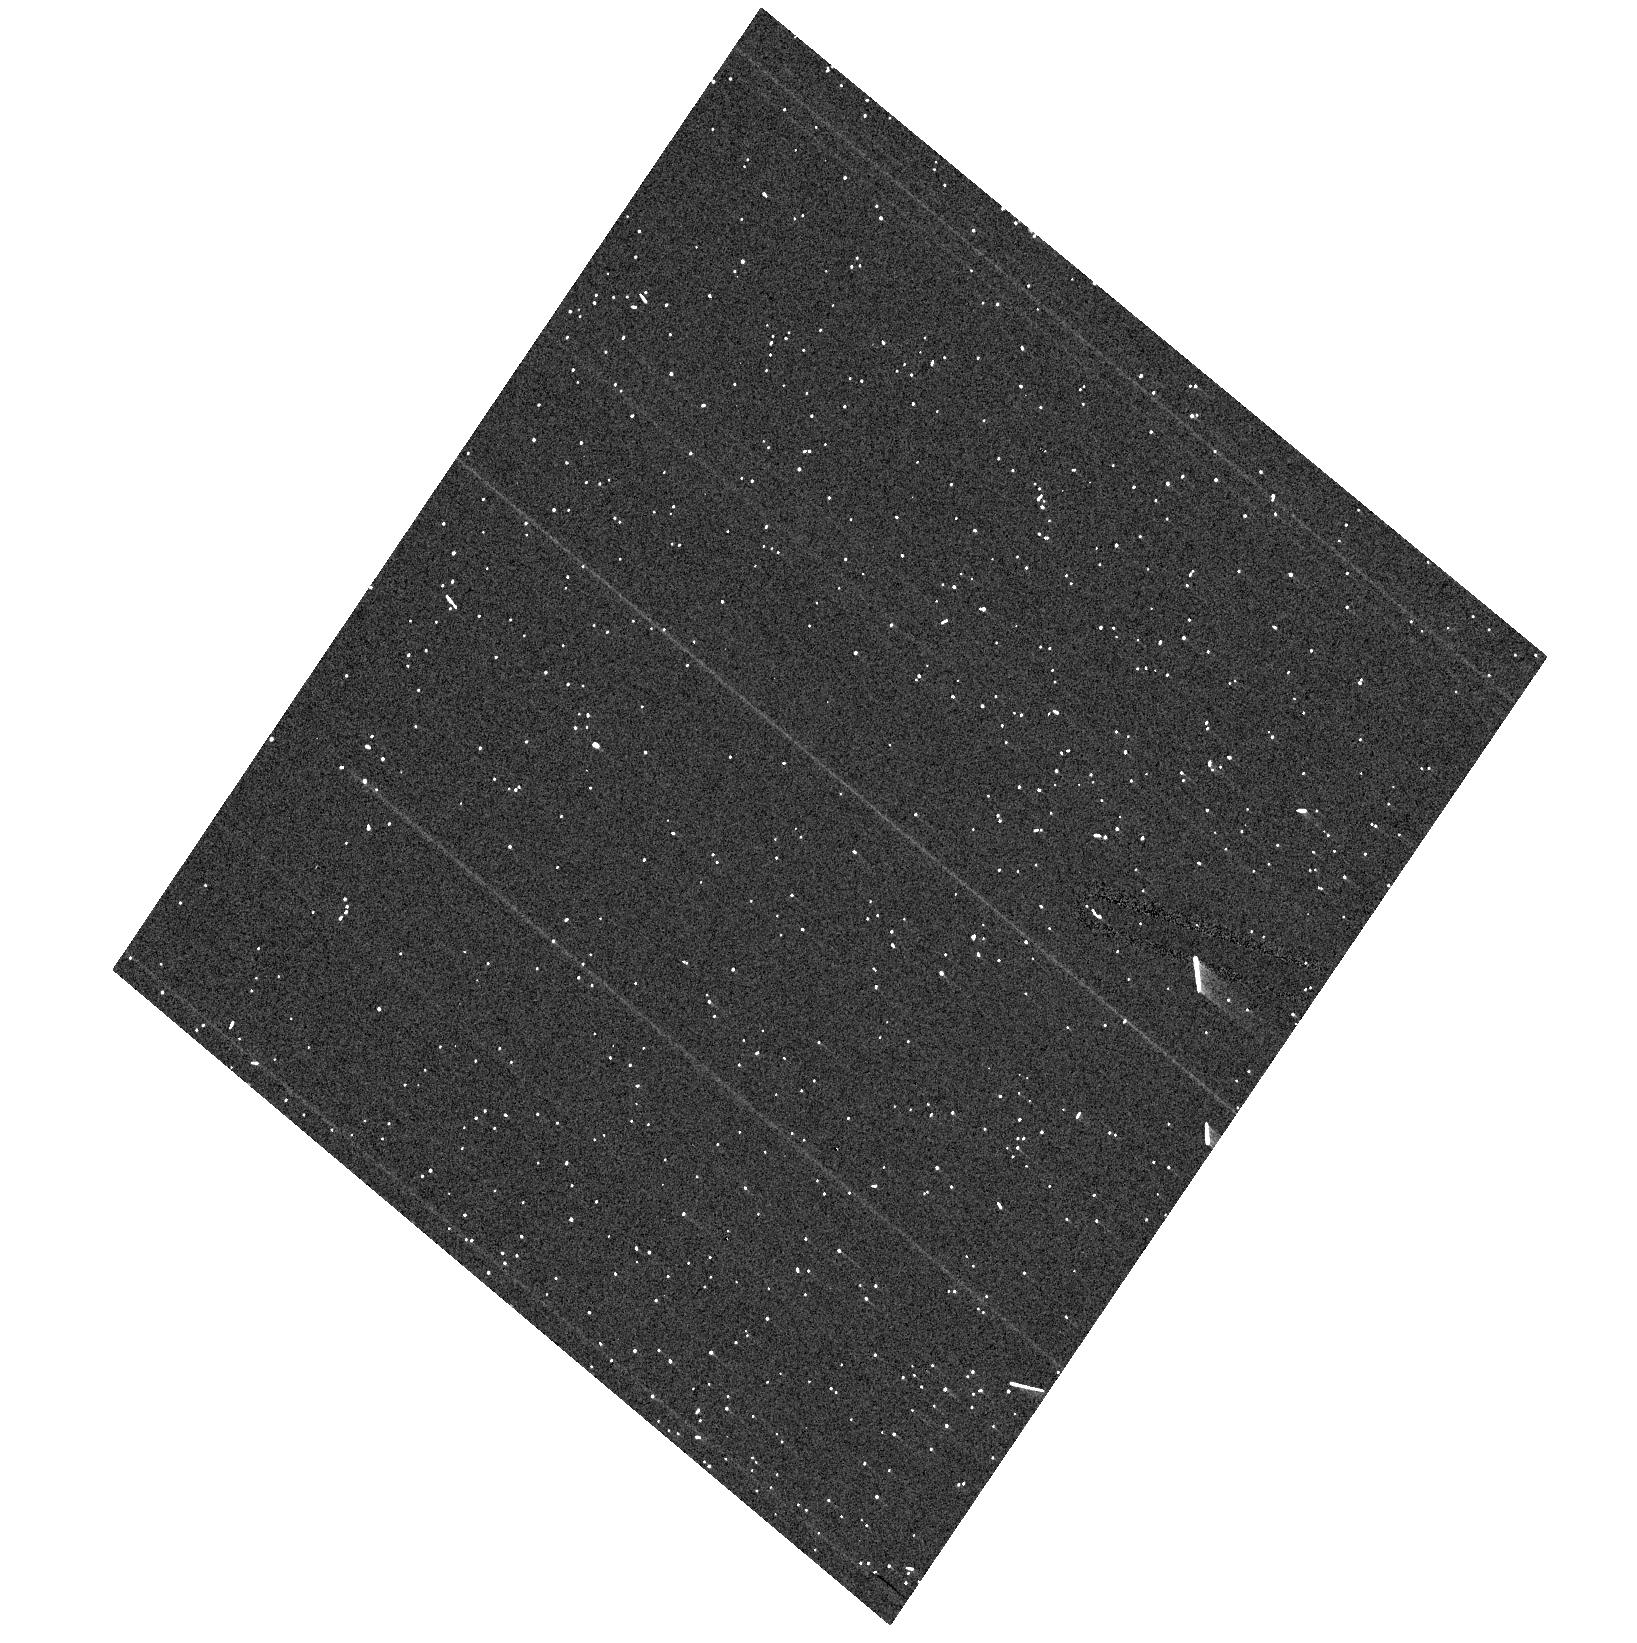
Target: NGC104-HRC. Instrument: ACS/HRC. Filter: F555W. Exposure: 1 min. Observation ID: hst_10737_h1_acs_hrc_f555w_j9irh1

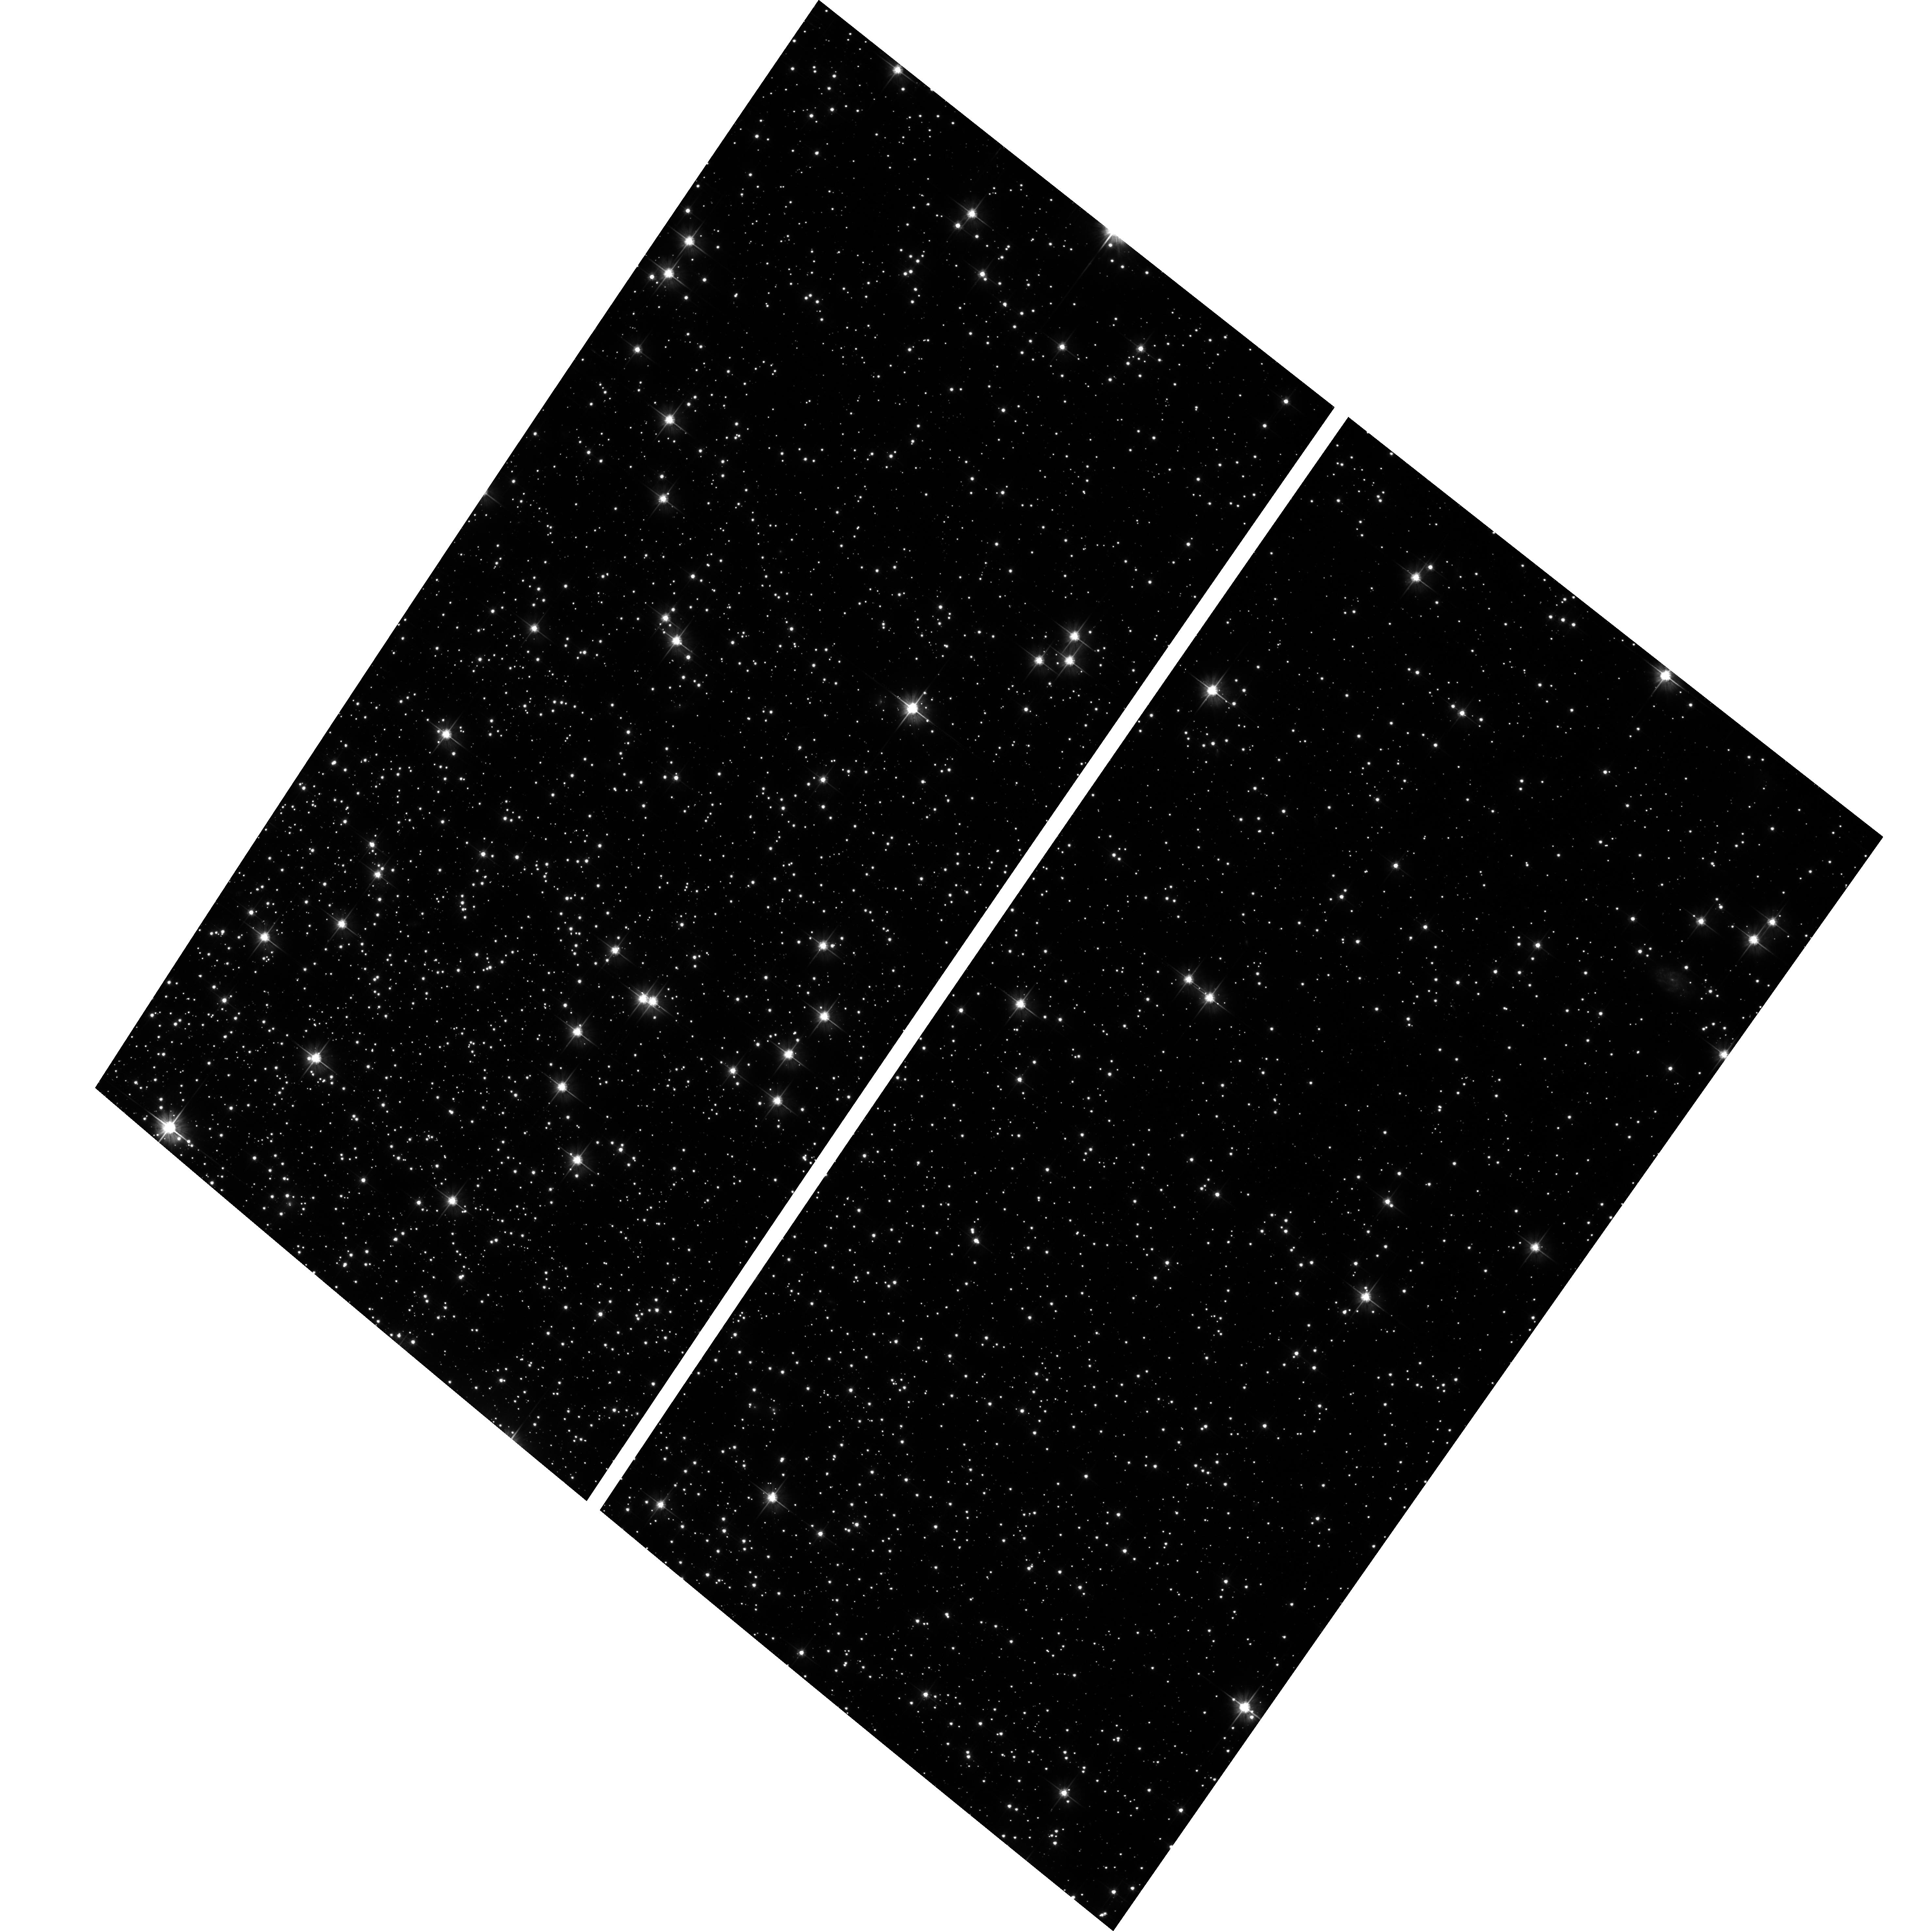
Target: NGC104-WFC. Instrument: ACS/WFC. Filter: F606W. Exposure: 17 min. Observation ID: hst_10737_w1_acs_wfc_f606w_j9irw1

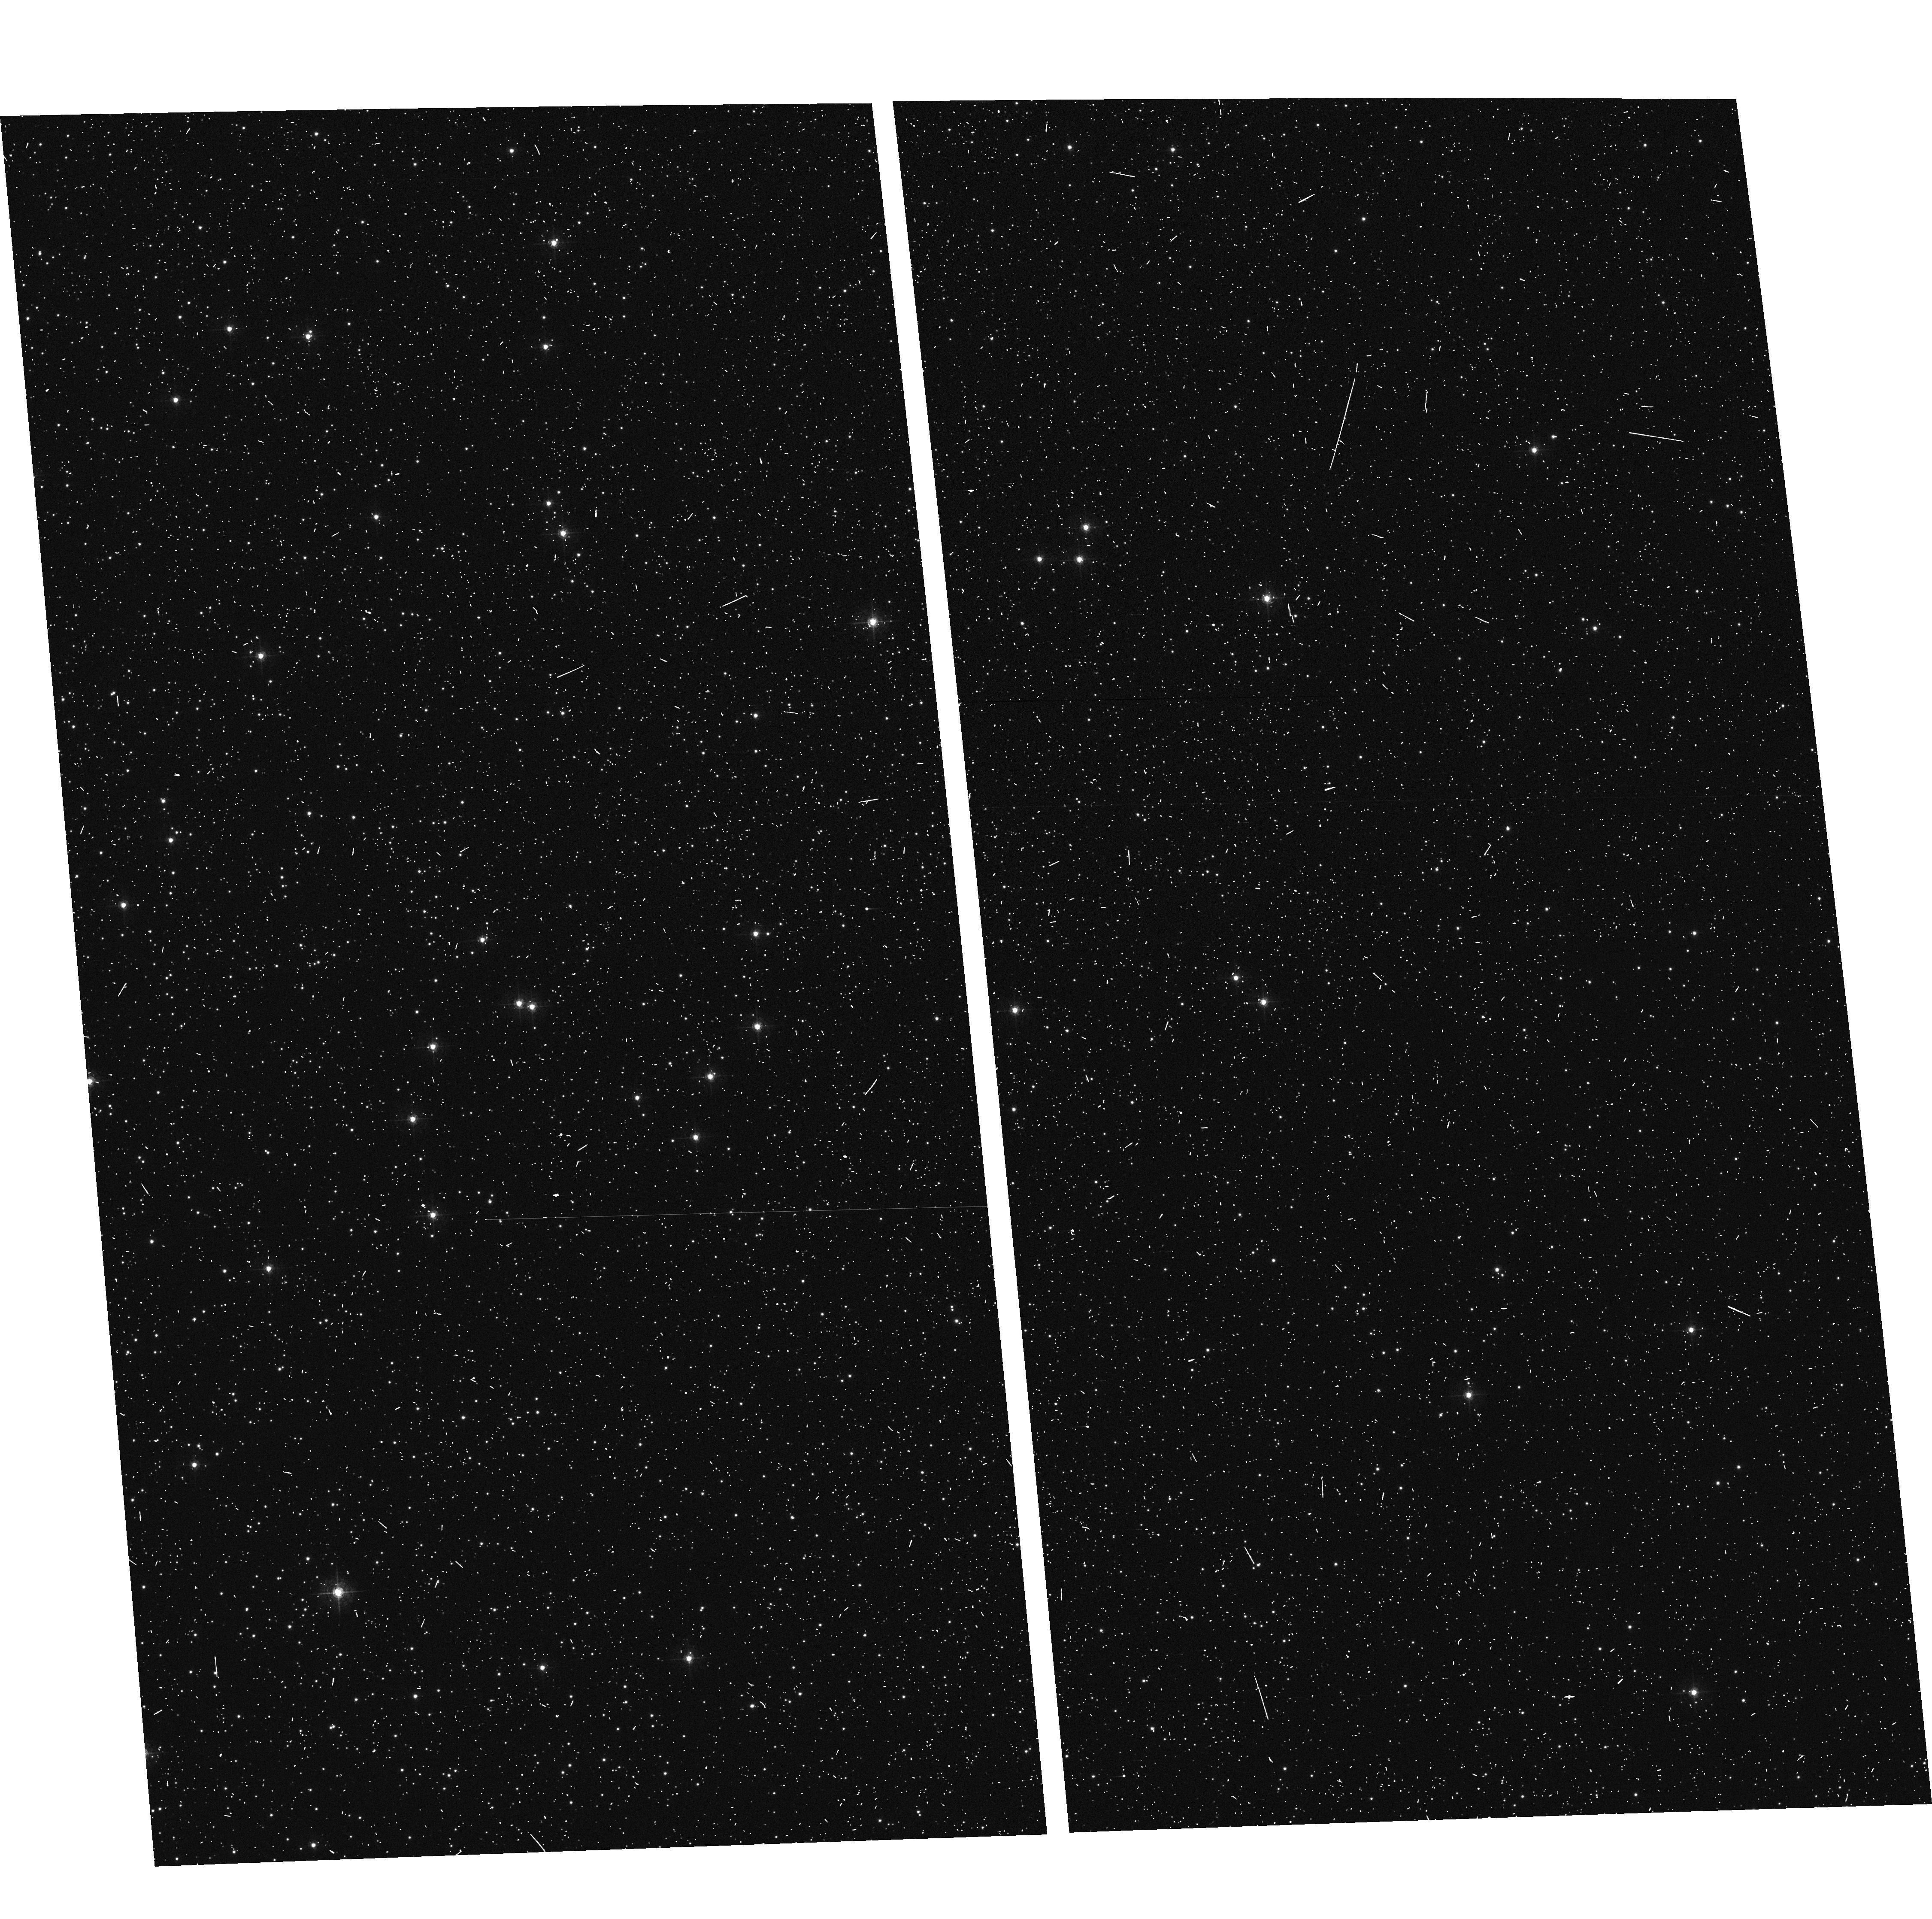
Target: NGC104-WFC. Instrument: ACS/WFC. Filter: F502N. Exposure: 6 min. Observation ID: hst_10737_w4_acs_wfc_f502n_j9irw4

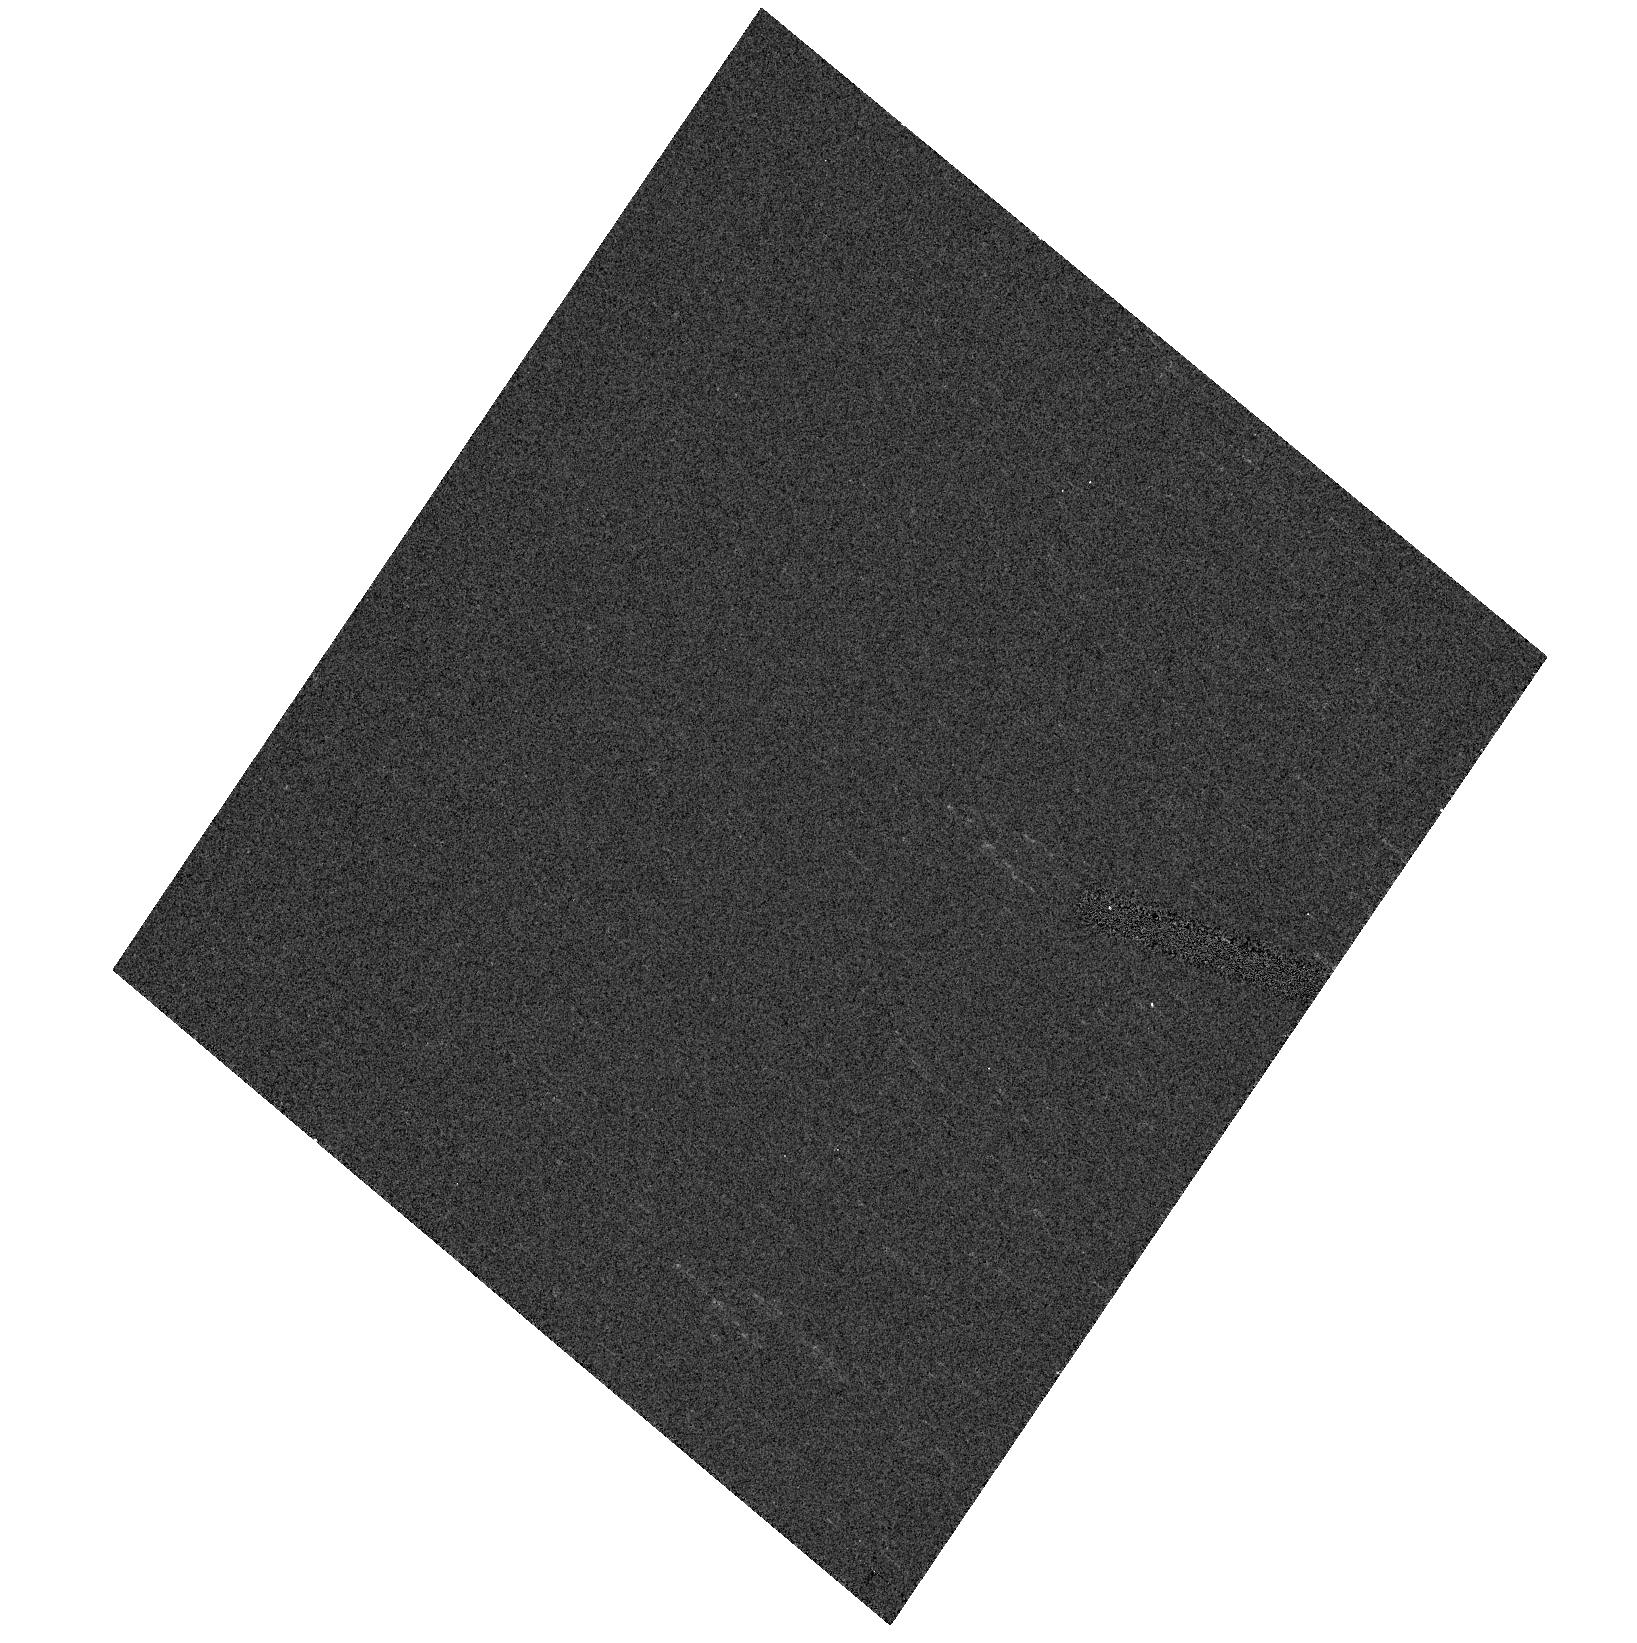
Target: NGC104-HRC. Instrument: ACS/HRC. Filter: F550M. Exposure: 2 min. Observation ID: hst_10737_h1_acs_hrc_f550m_j9irh1

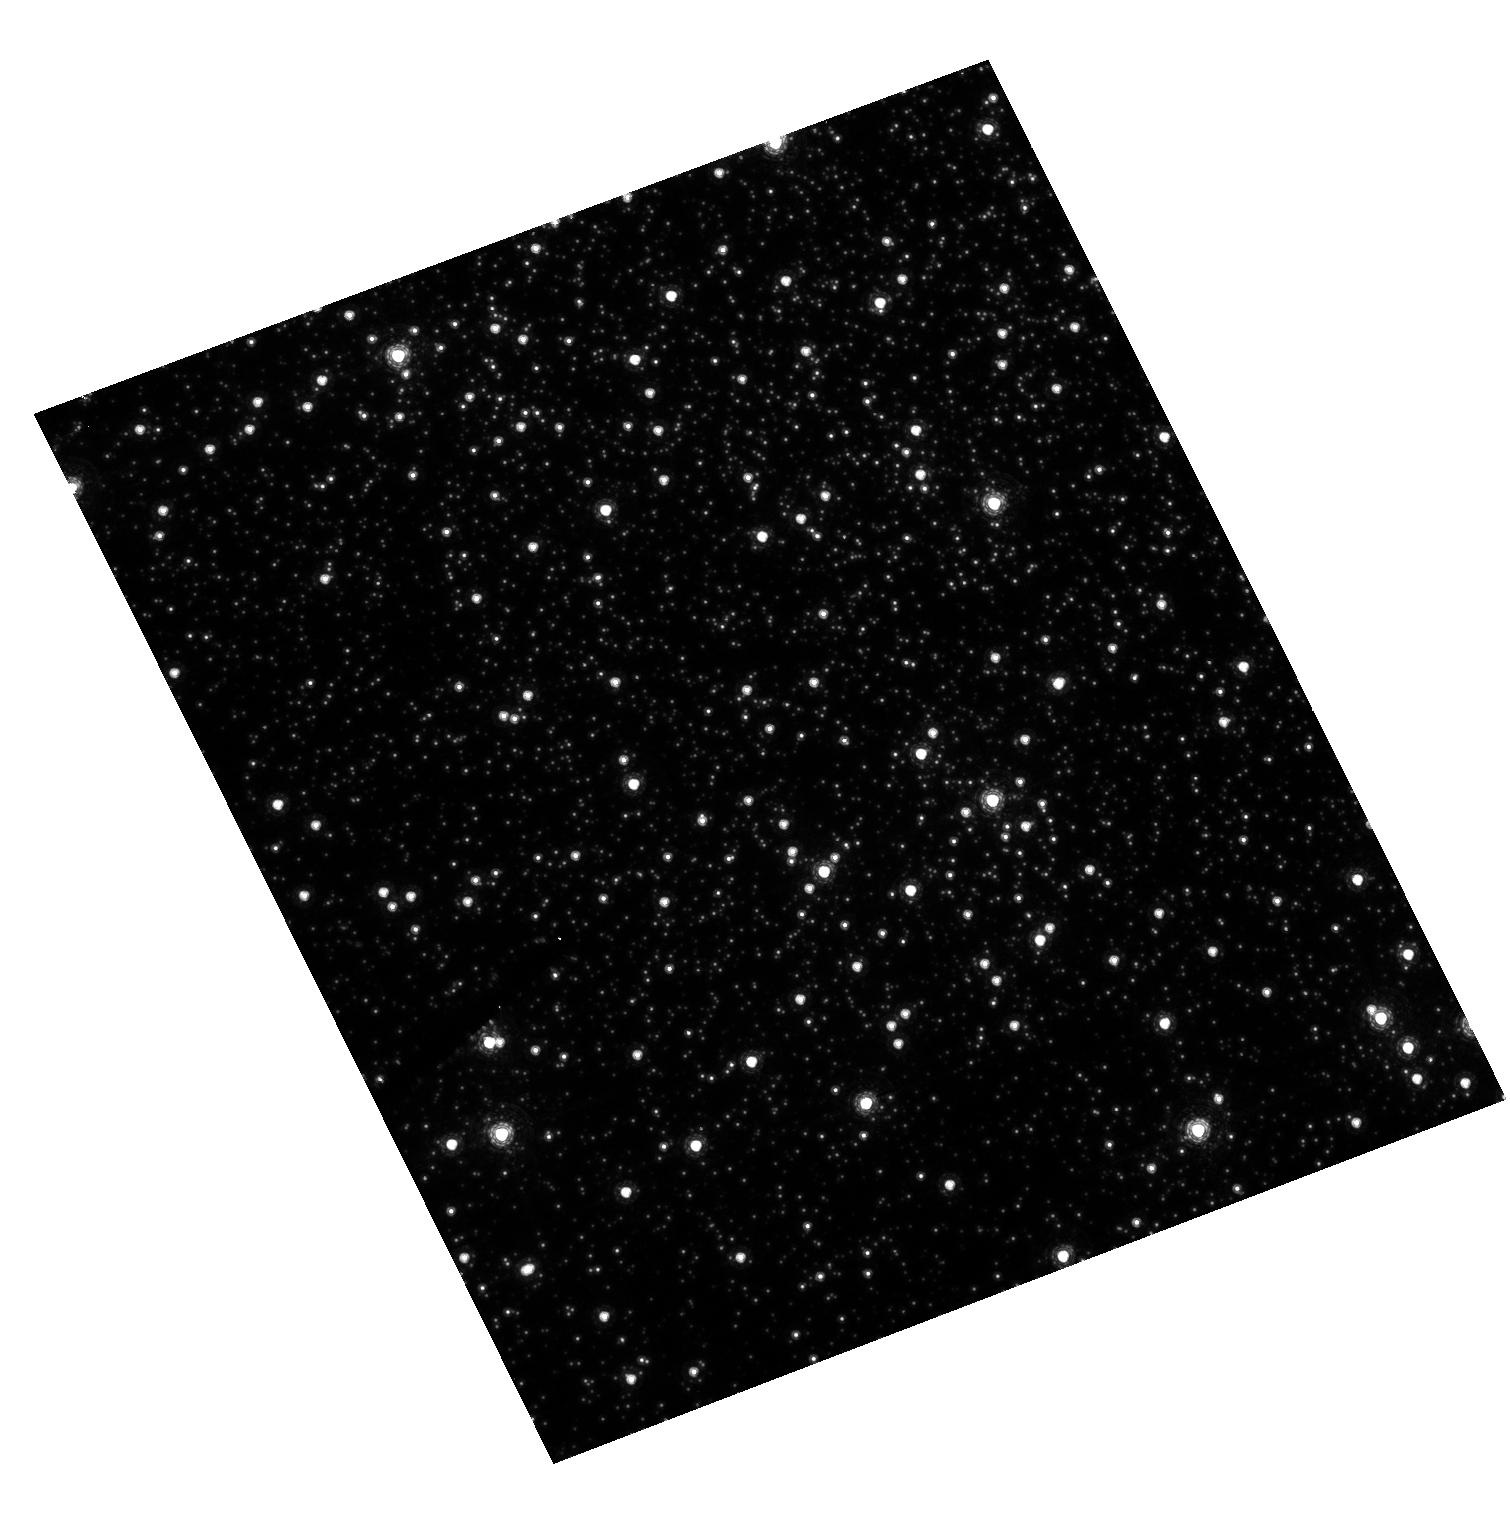
Target: NGC104-HRC. Instrument: ACS/HRC. Filter: F658N. Exposure: 4 min. Observation ID: hst_10737_h5_acs_hrc_f658n_j9irh5

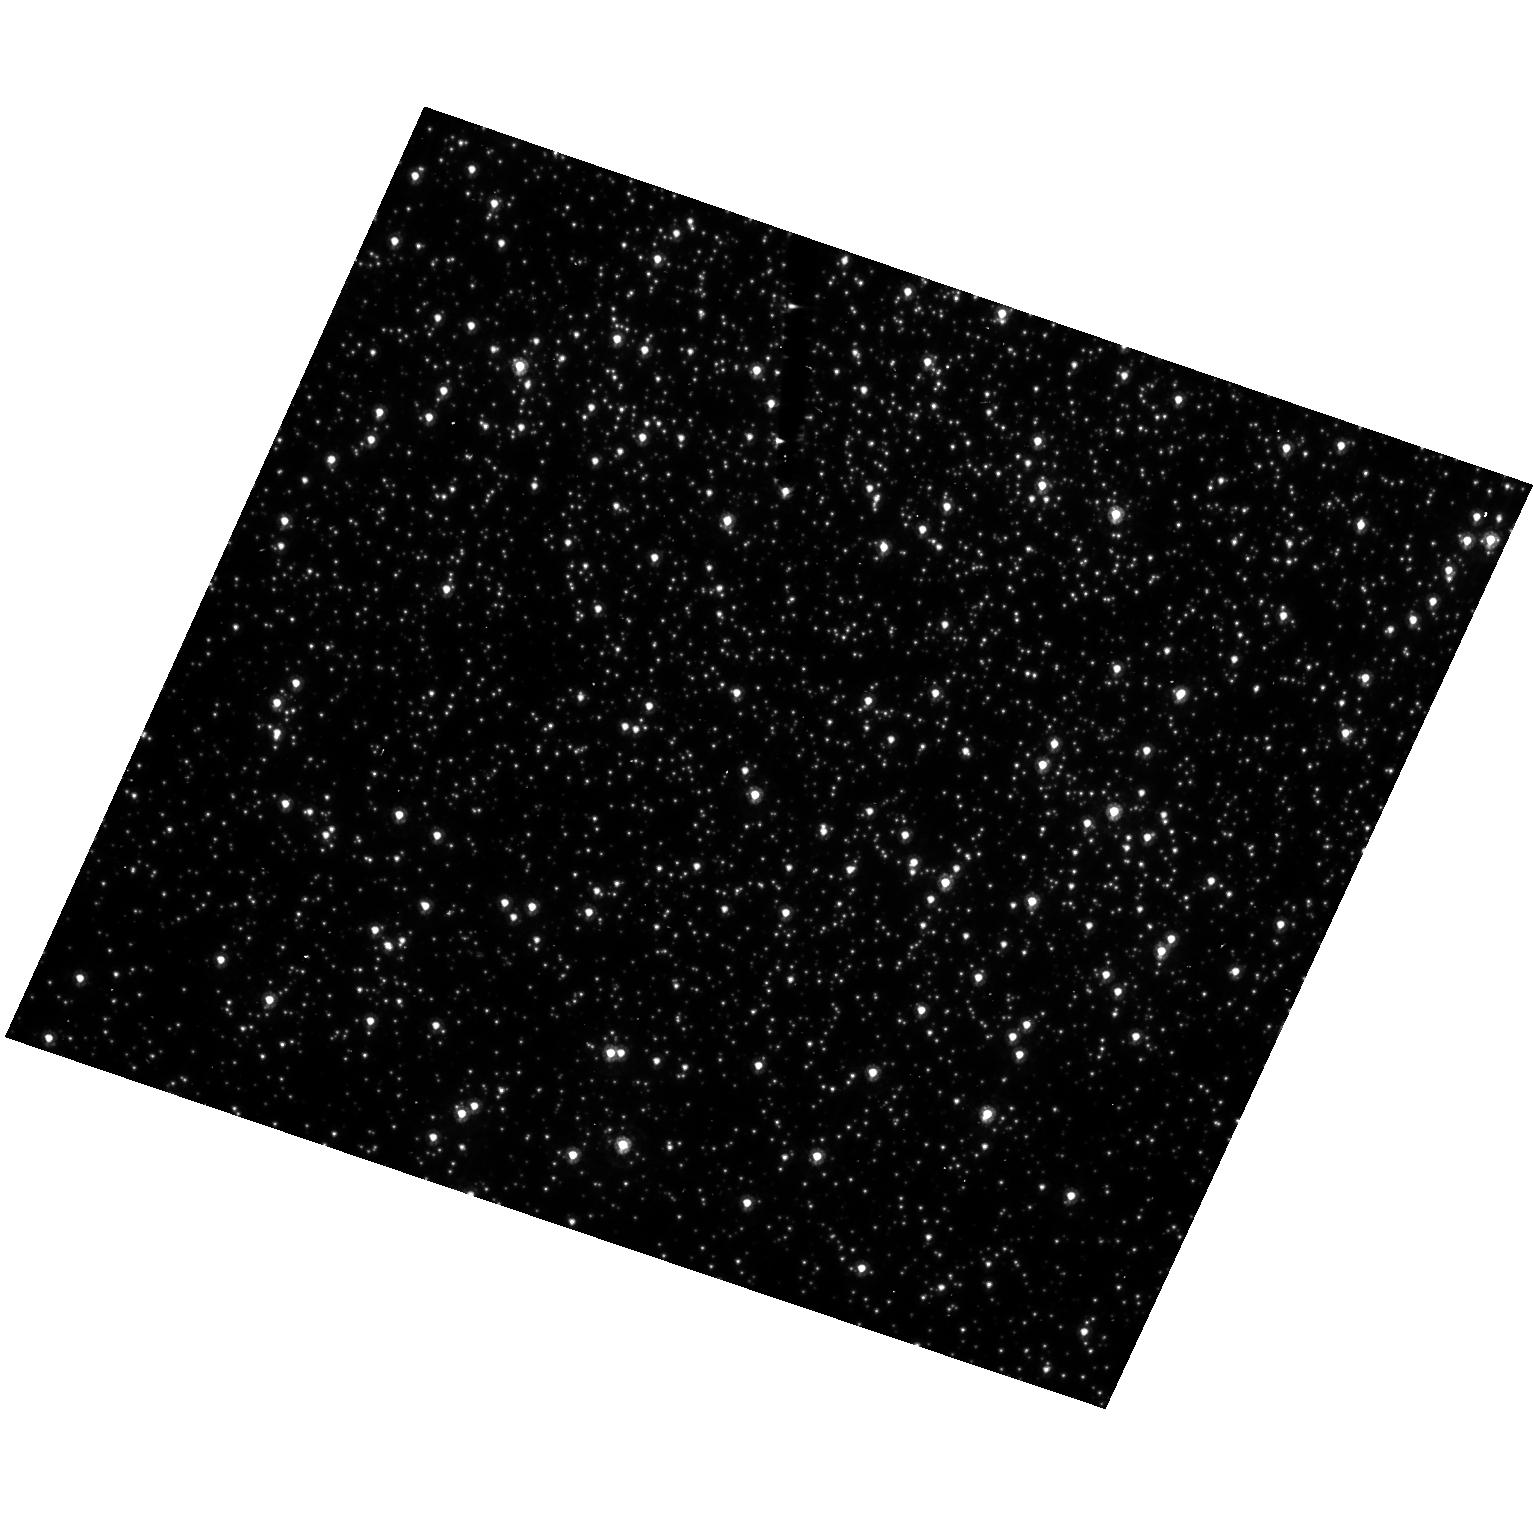
Target: NGC104-HRC. Instrument: ACS/HRC. Filter: F435W. Exposure: 1 min. Observation ID: hst_10737_h2_acs_hrc_f435w_j9irh2

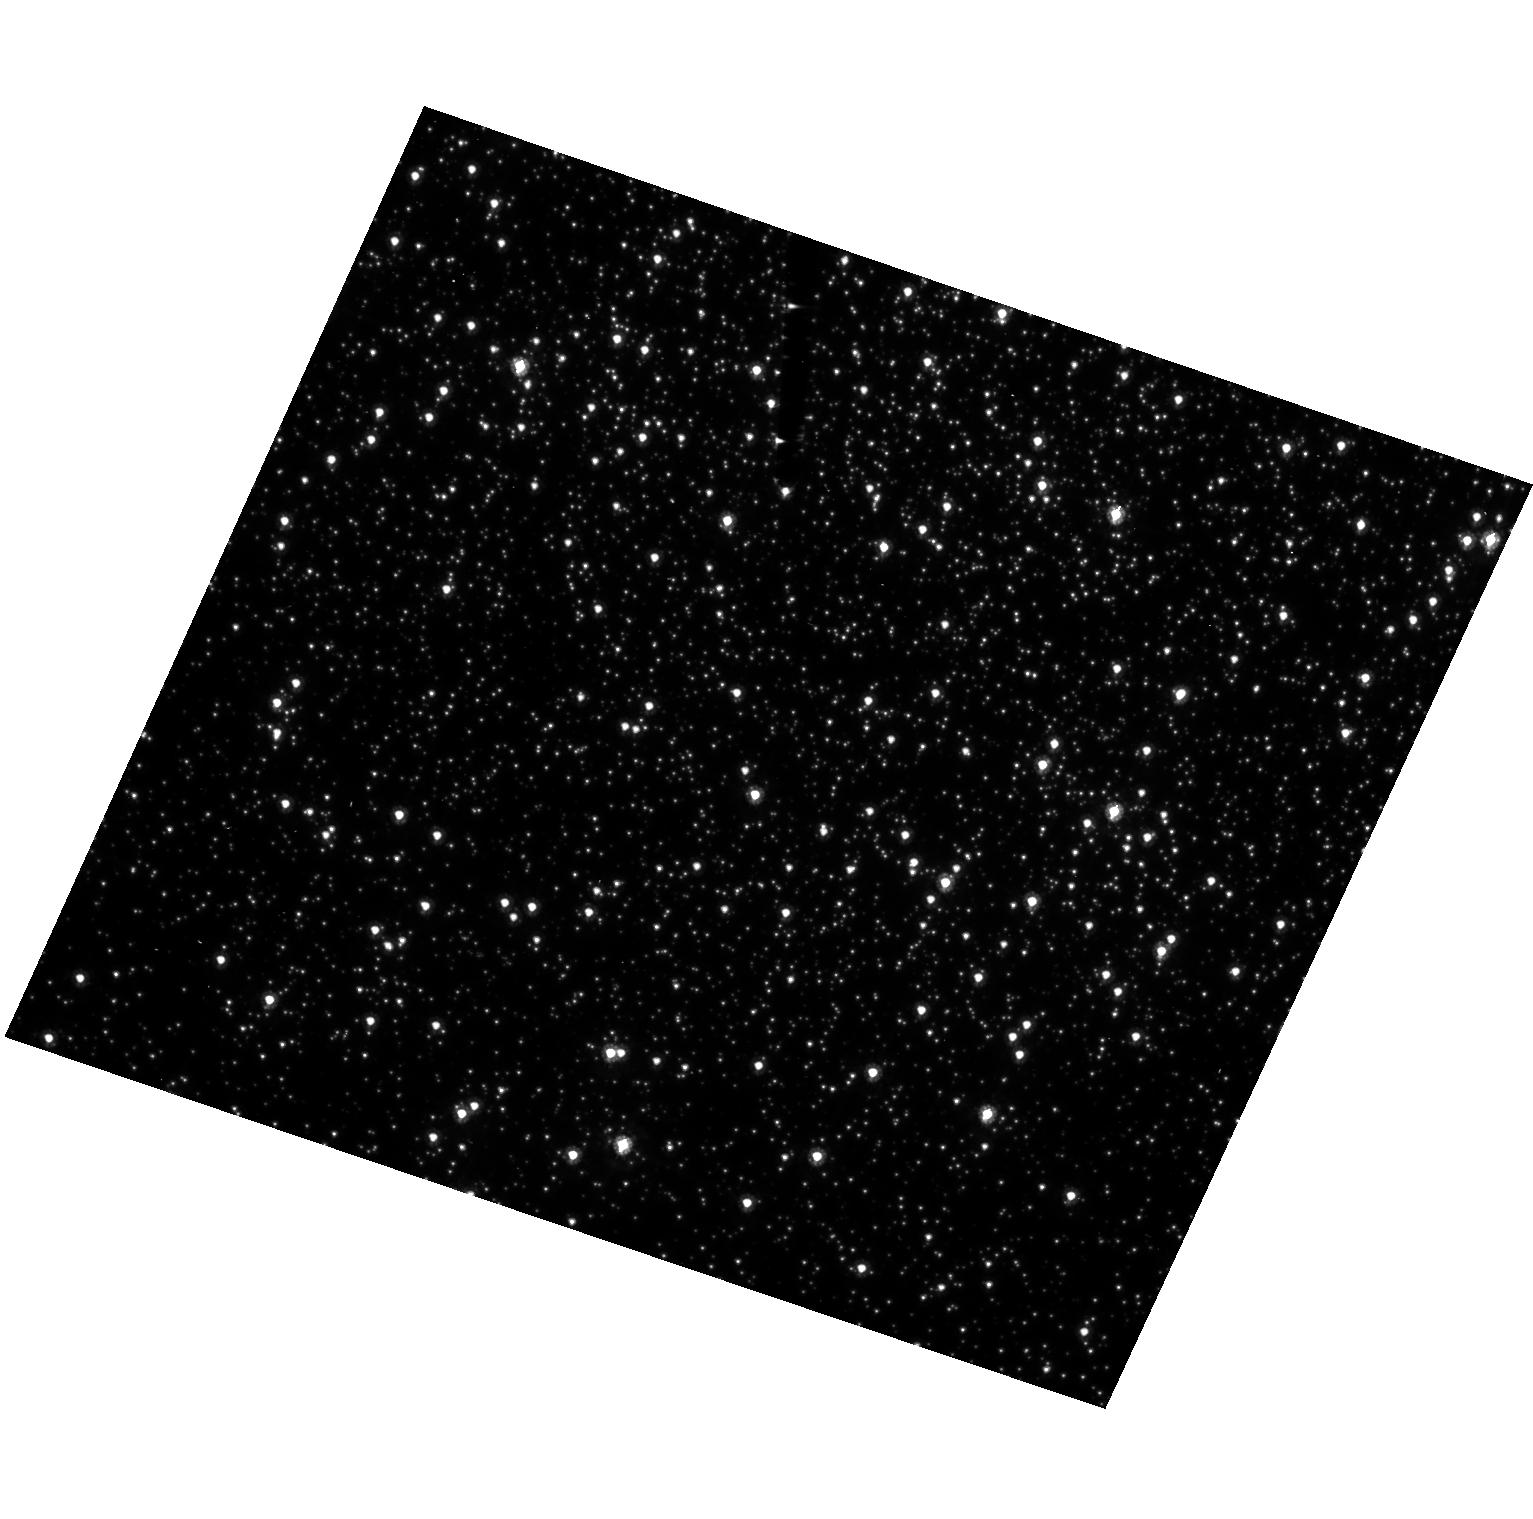
Target: NGC104-HRC. Instrument: ACS/HRC. Filter: F475W. Exposure: 1 min. Observation ID: hst_10737_h2_acs_hrc_f475w_j9irh2

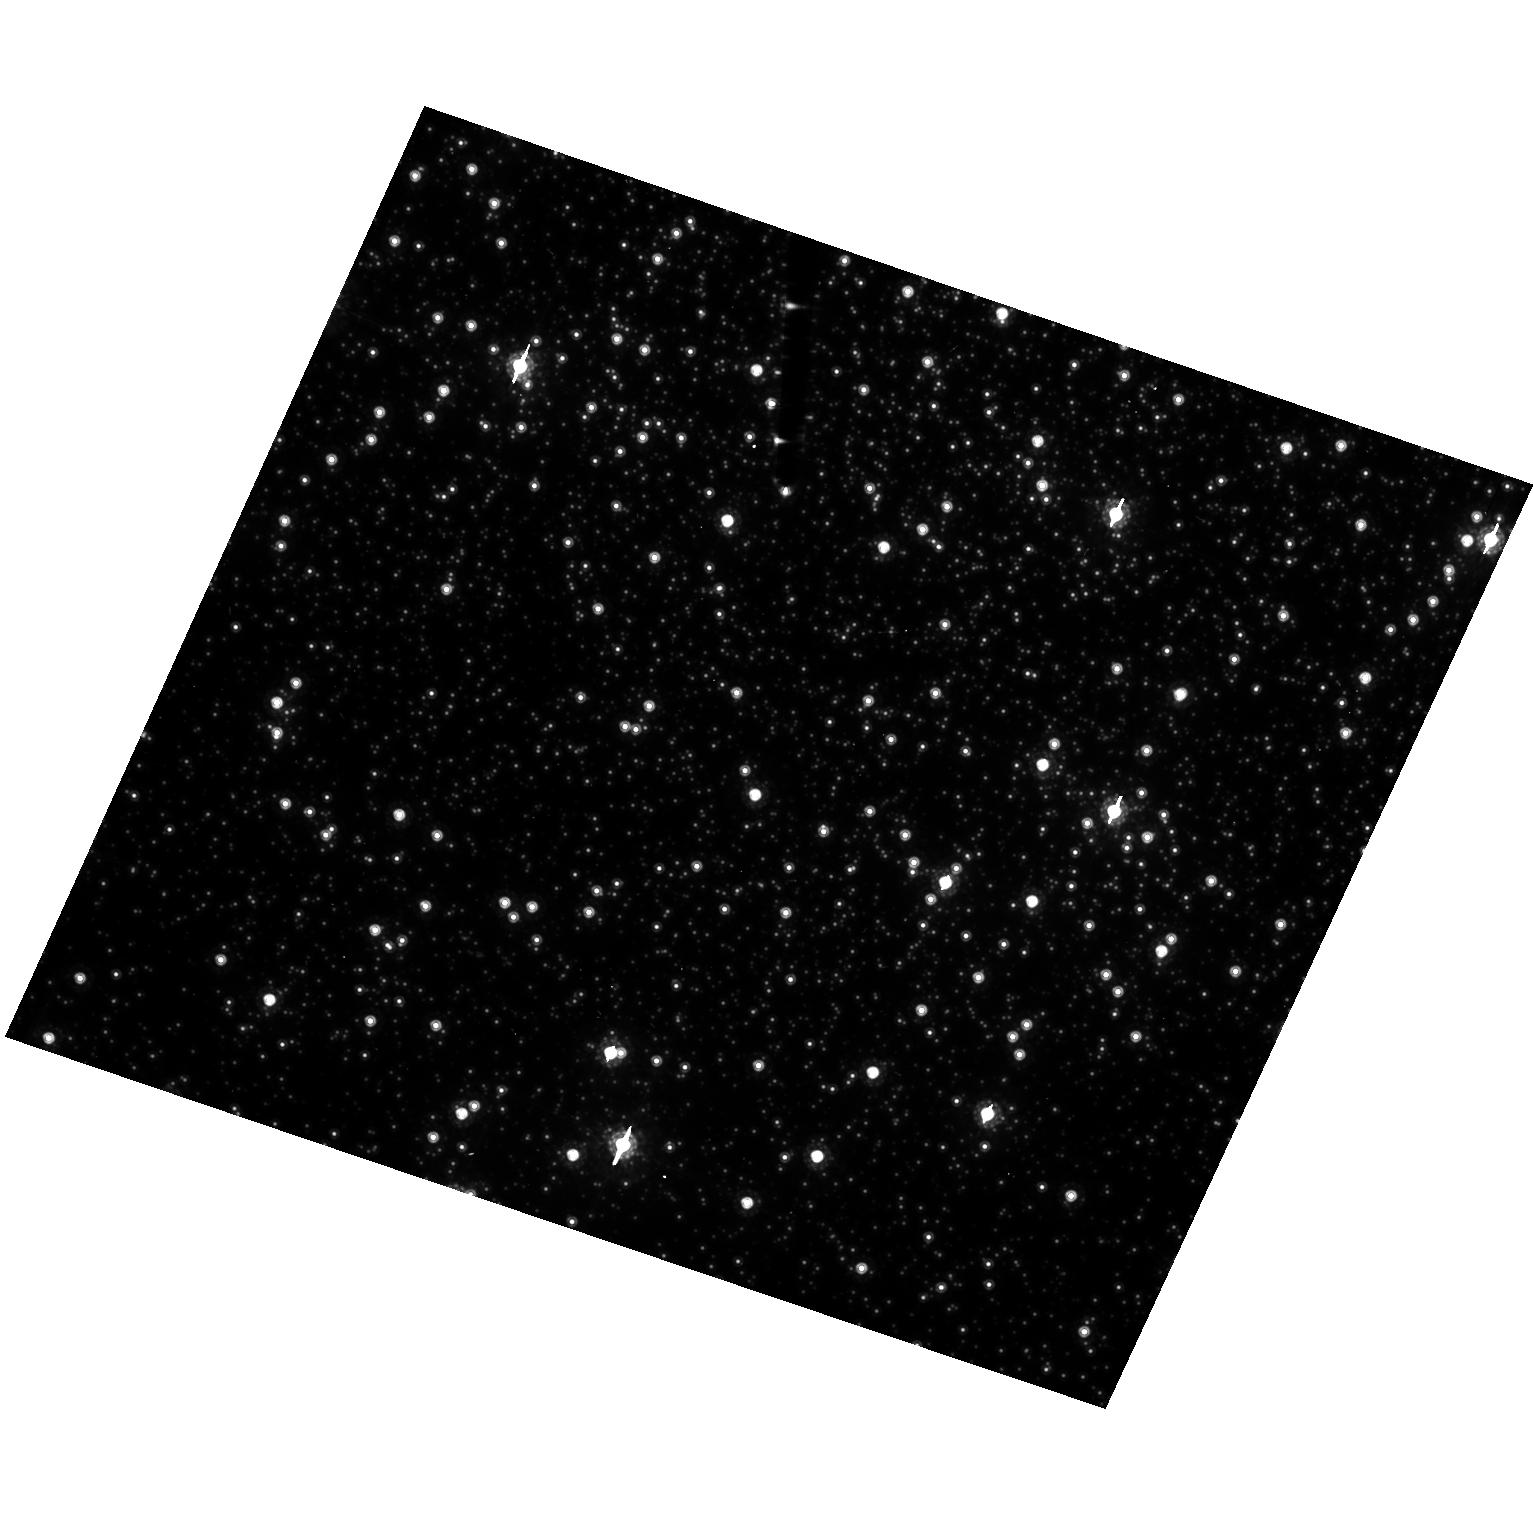
Target: NGC104-HRC. Instrument: ACS/HRC. Filter: F775W. Exposure: 1 min. Observation ID: hst_10737_h2_acs_hrc_f775w_j9irh2

CCD Stability Monitor (PI: Mack, Jennifer)

This program will verify that the low frequency flat fielding, the photometry, and the geometric distortion are stable in time and across the field of view of the CCD detectors. A moderately crowded stellar field in the cluster 47 Tuc is observed every three months with the HRC (at the cluster core) and WFC (6' West of the cluster core) using the full suite of broad and narrow band imaging filters. The positions and magnitudes of objects will be used to monitor local and large scale variations in the plate scale and the sensitivity of the detectors and to derive an independent measure of the detector CTE. An additional orbit is required to compare WFC observations taken at gain 1 with those taken at the new default gain 2.